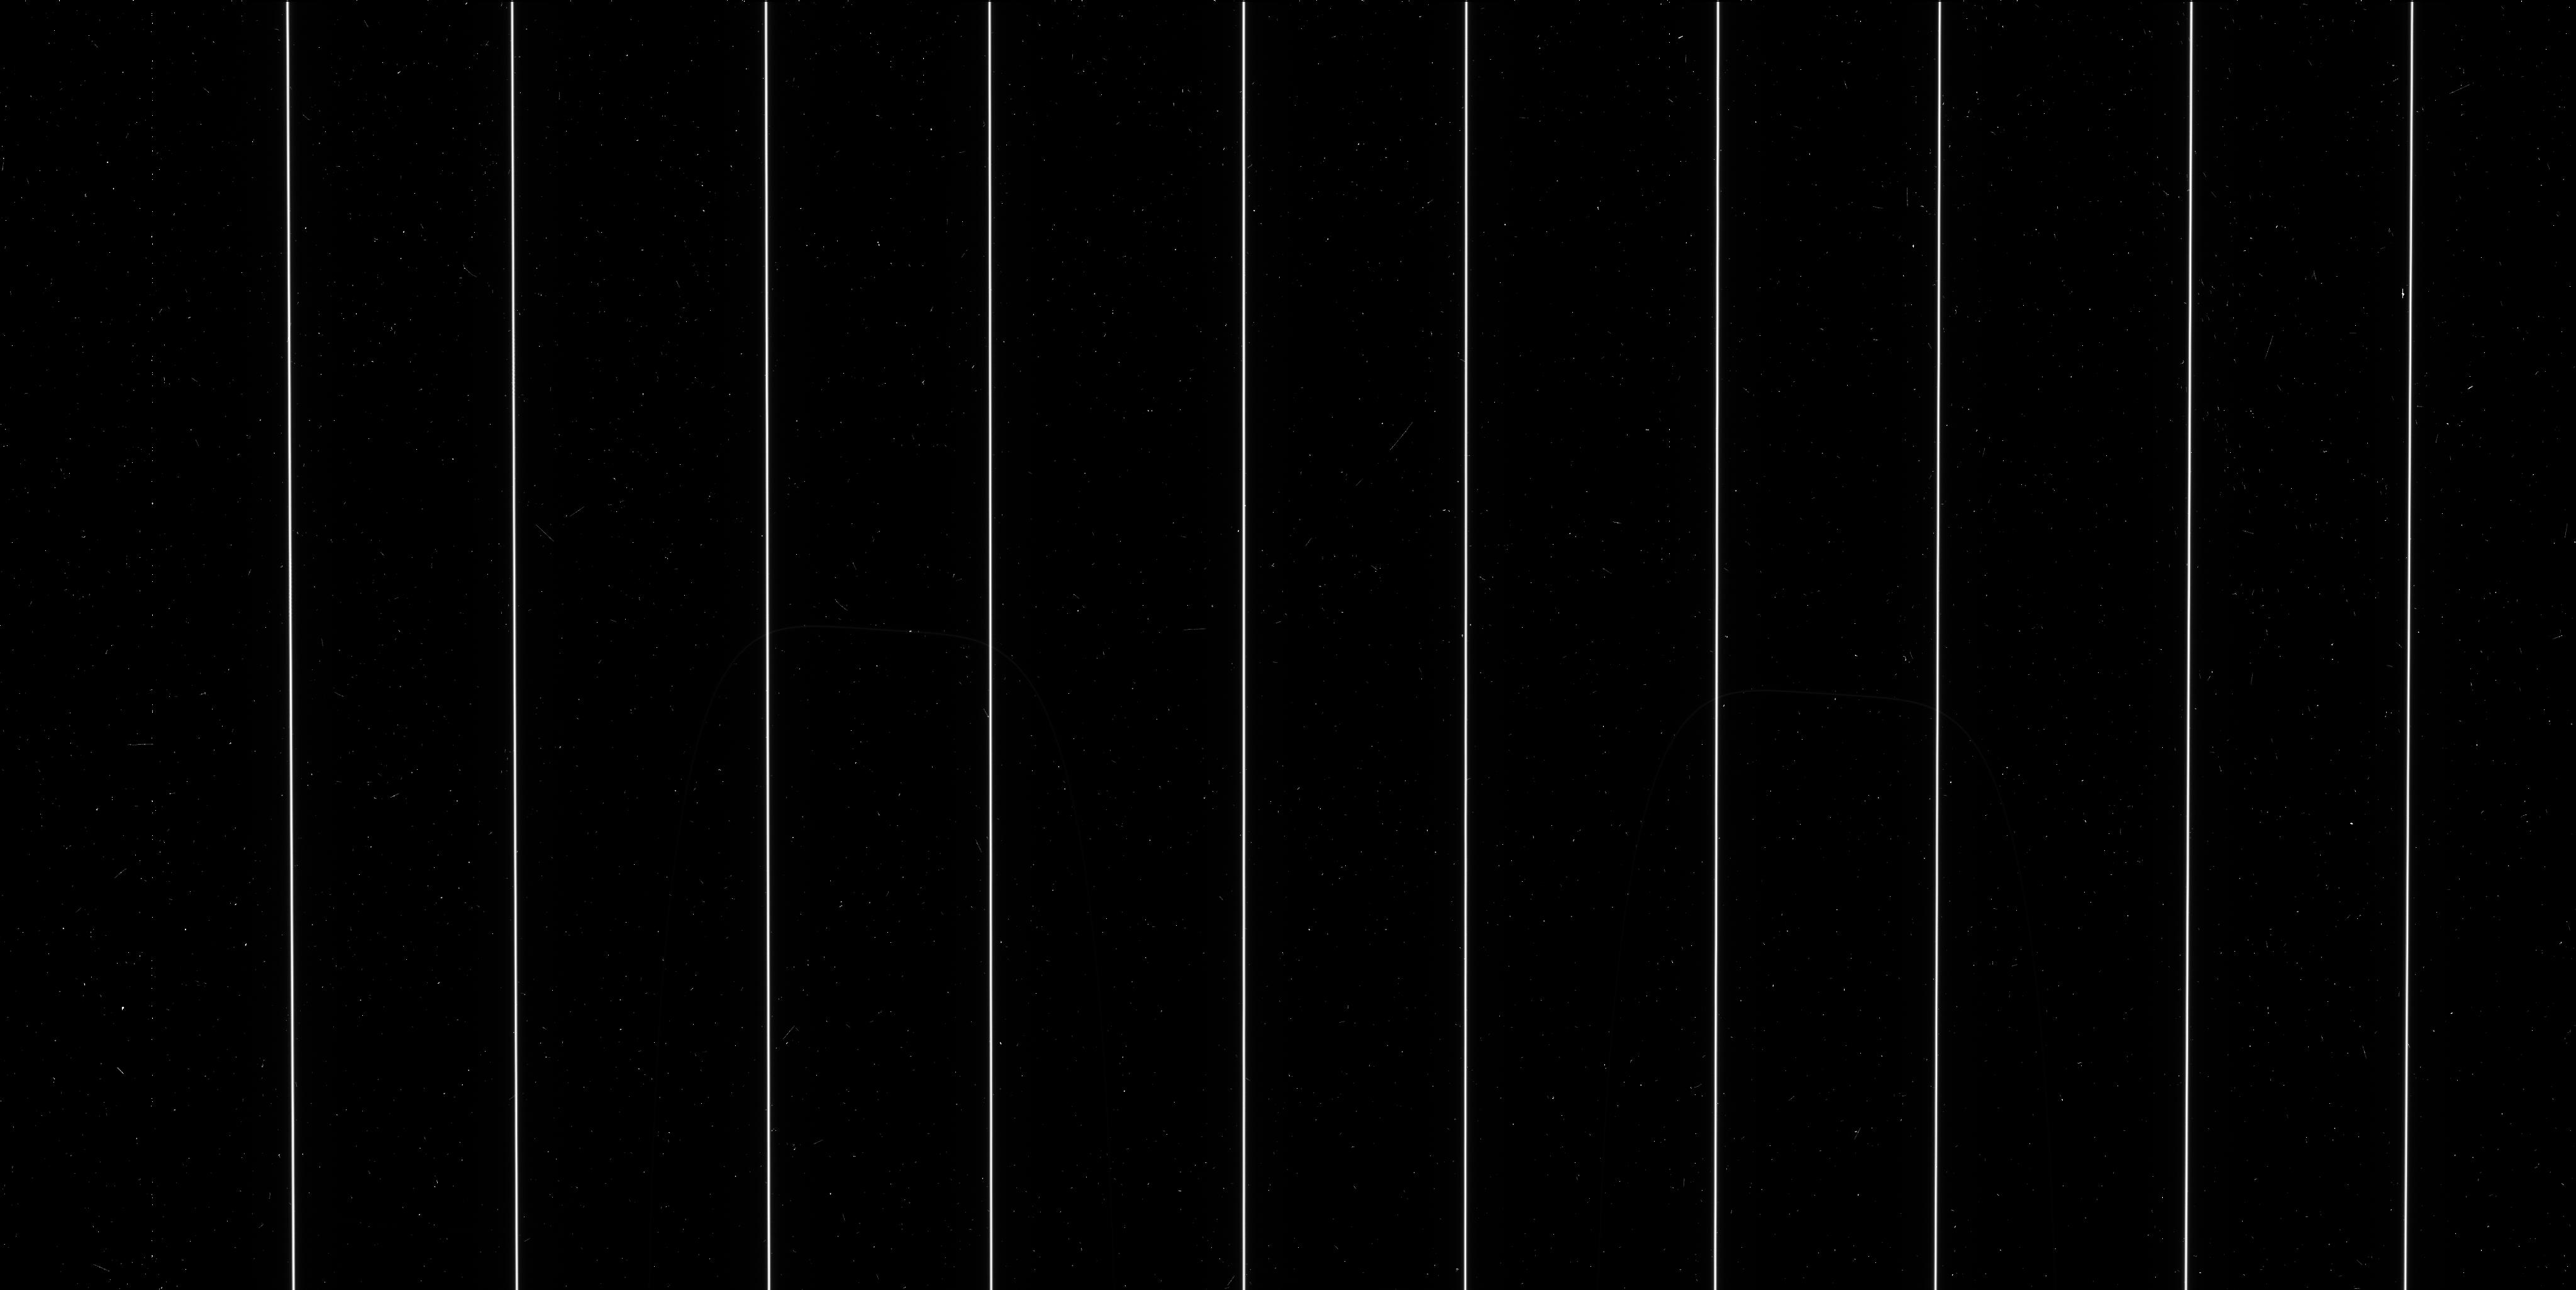
Target: HD-80606-MIDPOINT. Instrument: WFC3/UVIS. Filter: F606W. Exposure: 6 min. Observation ID: ibvt1al6q

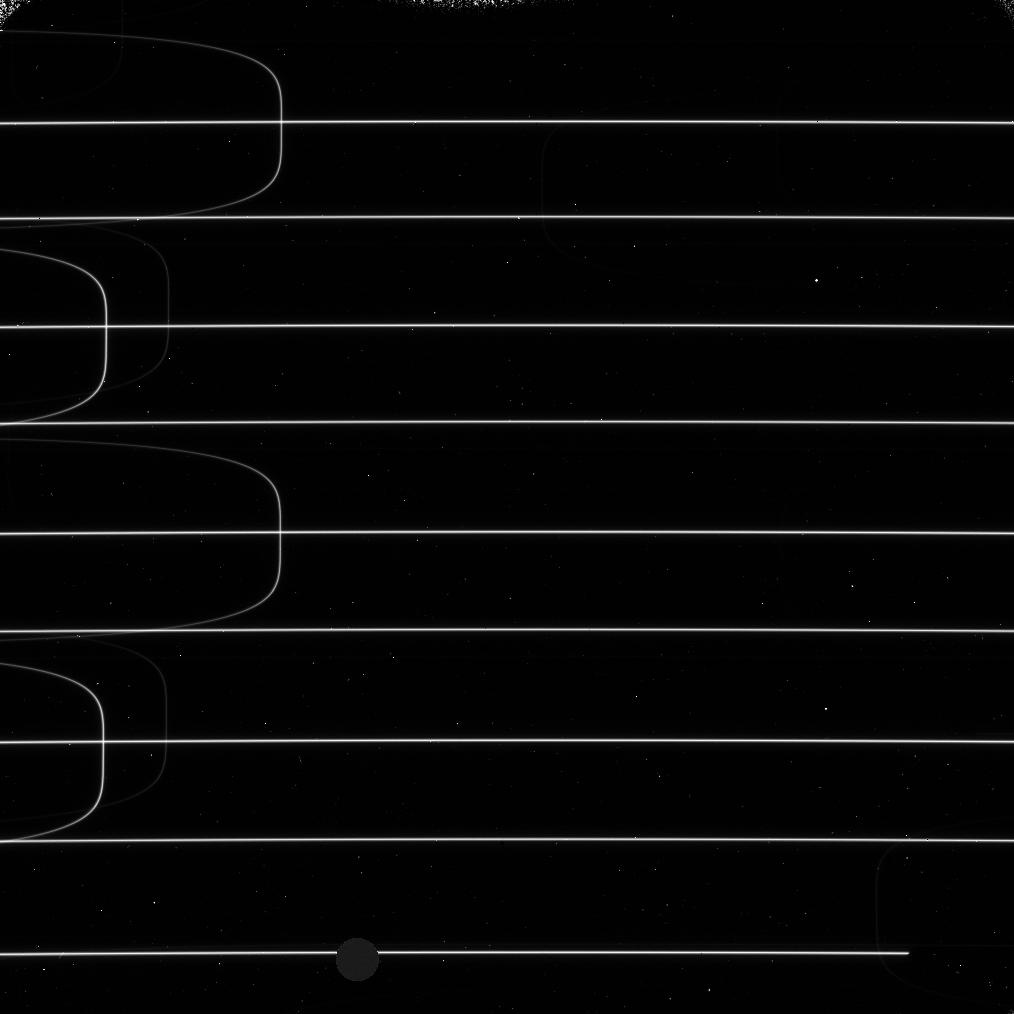
Target: BD+13-2954P-MIDPOINT. Instrument: WFC3/IR. Filter: F125W. Exposure: 6 min. Observation ID: ibvt2atmq

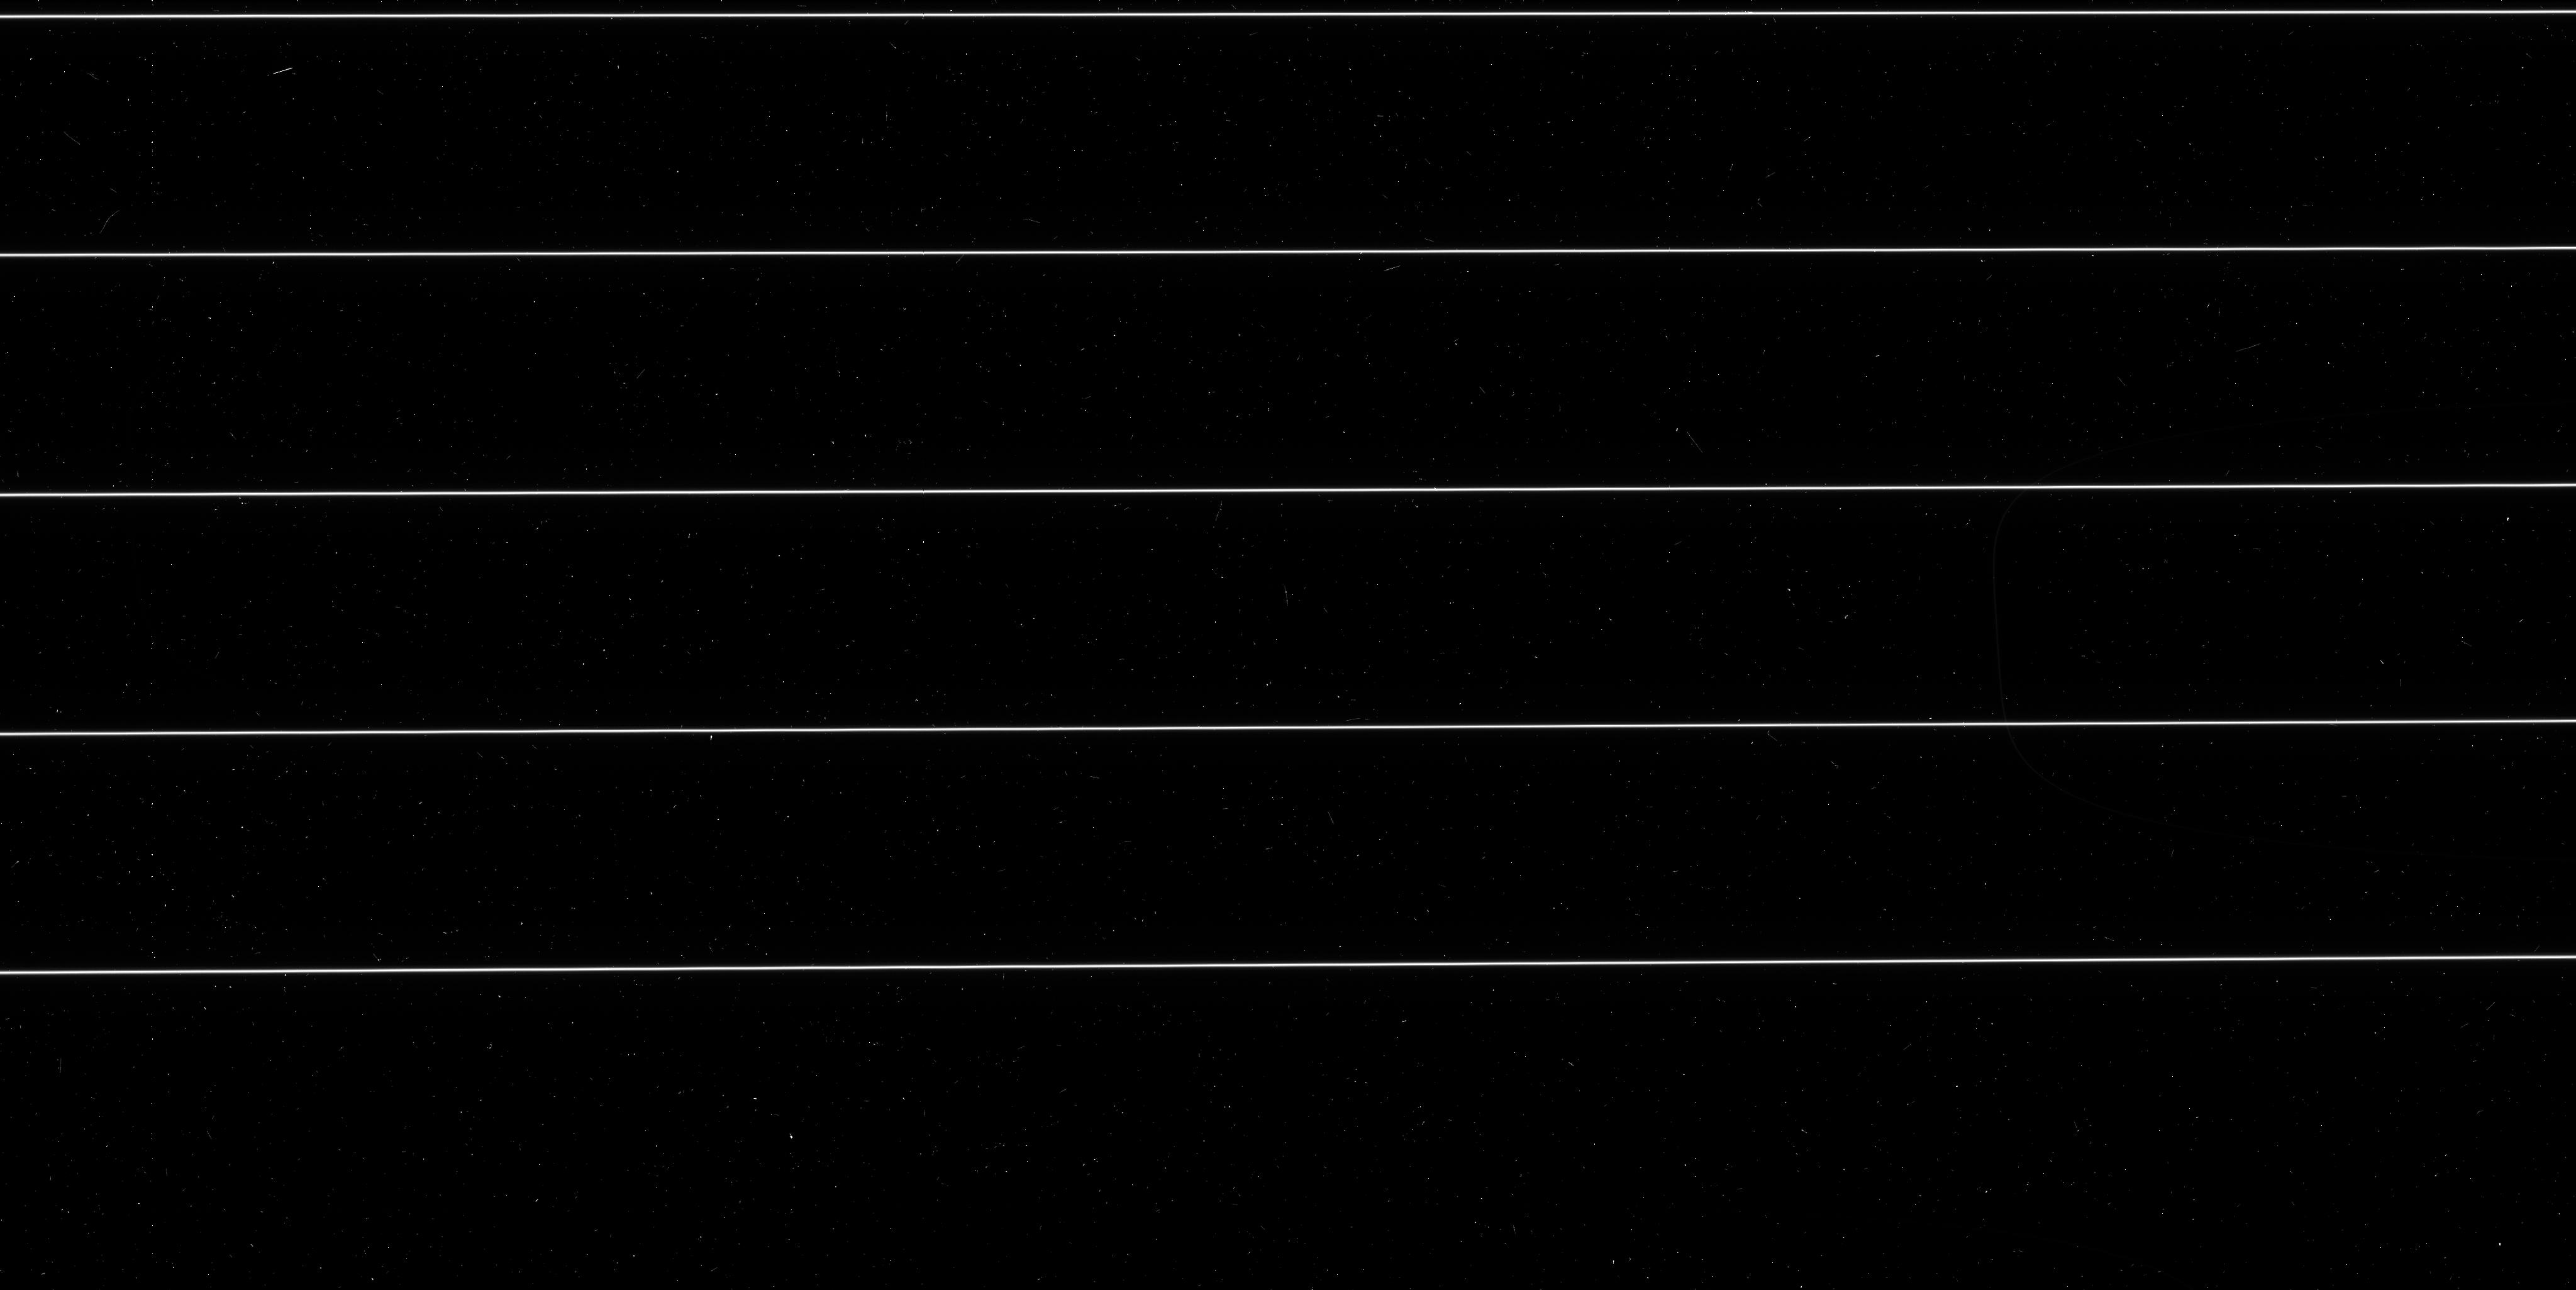
Target: HD-80606-MIDPOINT. Instrument: WFC3/UVIS. Filter: F606W. Exposure: 6 min. Observation ID: ibvt1bjgq

Spatial Scanned L-flat Validation Pathfinder (PI: McCullough, Peter)

We will scan a double star across the WFC3 UVIS and IR detectors in order to validate the L-flats generated by the traditional "gold-standard" method of observing globular clusters. This program is meant as a path finder to prove the technique. This program uses boustrophedonic scans which are not yet available to general observers. There are 9 pairs of double stars listed in the targets. There is one target suitable for UV (e.g. F225W), four each for visible (F606W, F814W) and infrared (F125W, F160W). The associated filter is labeled in the comments of each target, although we only specify F606W or F125W in the comments, although any wideband visible filter will expose equally well as F606W, and any wideband IR filter will expose equally well as F125W. There's enough margin below full well that one needn't worry about adjusting scan rate for each filter. IMPORTANT: because four of the double stars are interchangeable (targets 1, 4, 5, and 6) and another set of four are interchangeable (targets 2, 7, 8, 9), we have defined in this program a pair of visits for target 1, a pair of visits for target 2, etc, although we do not need (and are not allocated) orbservations of all those pairs. We provide them to assist the schedulers to see what will schedule. We do require both visits of each pair, so e.g. visits 5A and 5B is good, but visit 5A and 6A is bad; it's possible that a pairing like 5A and 6B would suffice, but let's try to get 5A and 5B for simplicity (or 1A and 1B, or 4A and 4B, or 6A and 6B). Until we better understand how long the scans will take, we haven't tried to pack the orbits. The priority will be to do F606W first: four 220"x120" scans in Y and four scans in X; the four scans of each are dithered by 10" as indicated in the comments at the exposure level of visit 1A. Ideally the Y scans and X scans will be interleaved, i.e. Y scan, X scan, dither, Y scan, X scan, dither ... If the first orbit's test works, then the next priority will be to repeat it with the orient at -90 degrees to the first visit. And once we have confidence from the first visit's success, we can proceed with the remainder of the program in parallel. Below we list priorities, but they need not be done sequentially. Assuming those two work, and assuming that each visit took one orbit and observed only one filter per orbit, then we wish to observe another pair of visits, but replacing F606W with F814W. And then doing one pair with F125W (and changing the target appropriately). Finally, we will observe F225W at only one orient with the final, seventh orbit allocated to this calibration program. By then we will have a better idea of whether the shearing-interferometer analysis is required or not, to obtained the best results in the presence of variations in the scan rate about the nominal rate. If the shearing interferometer analysis is not required, then perhaps we can dispense with the second visit (i.e. second orient) for each filter. Note: we couldn't get targets 3, 4, and 6 to produce any schedulable windows with our nominal (4x6 min)*2 exposure-minutes per orbit. That's ok, if target 1 or 5 will schedule. But we don't have any alternative for target 3, so we adjusted it to (3x6 min)*2 exposure-minutes per orbit, and then we could find a schedulable window. I propose to revisit this phase 2 after some feedback from Merle on a preliminary timeline for packing an orbit.